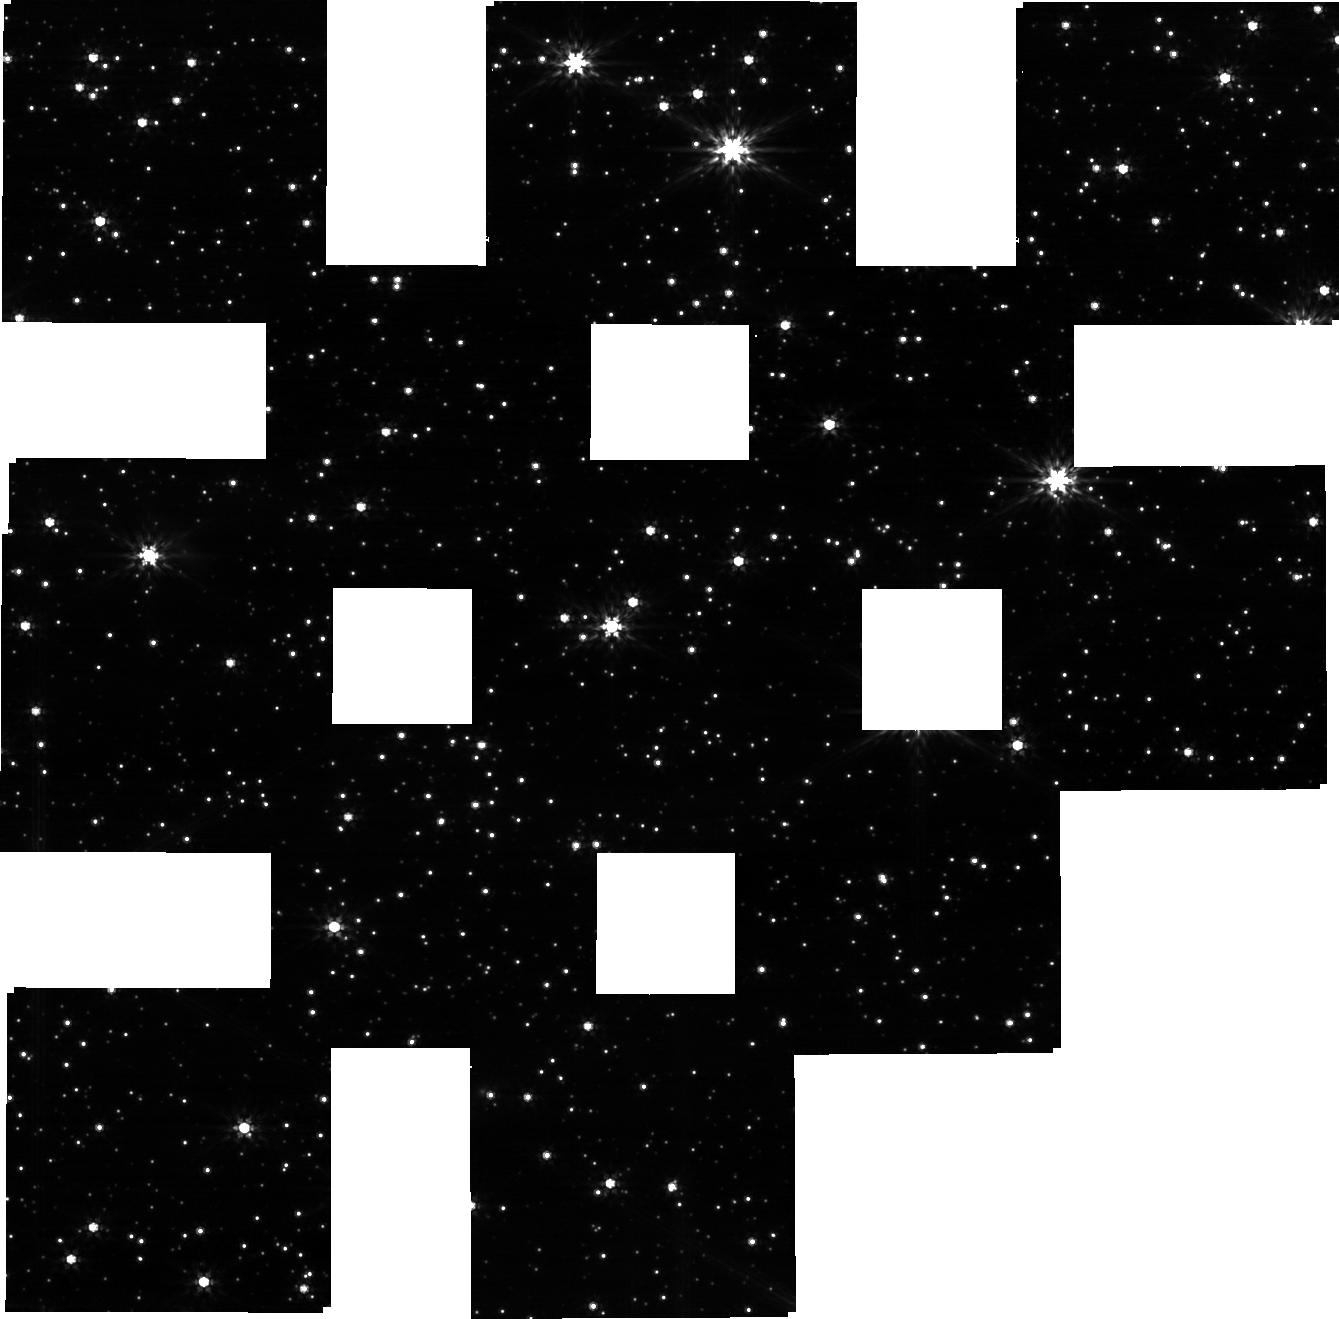
Target: GP2-JMAG14-STAR-OFFSET
Instrument: NIRCAM
Filter: F200W
Exposure: 14 min
Observation ID: jw01068-o002_t005_nircam_clear-f200w-sub320

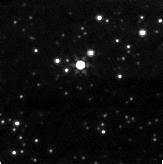
Target: GP2-JMAG14-STAR-OFFSET
Instrument: NIRCAM
Filter: F356W
Exposure: 1 min
Observation ID: jw01068-o001_t005_nircam_clear-f356w-sub160

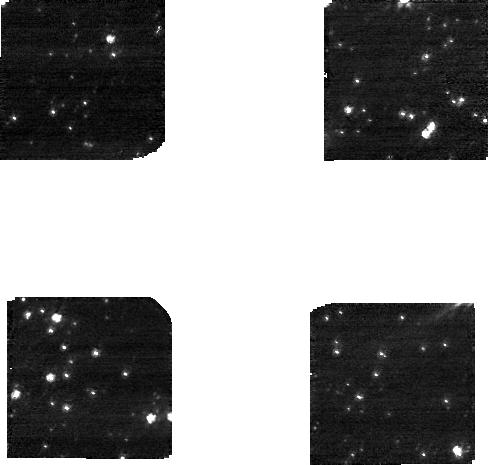
Target: GP2-JMAG14-STAR-OFFSET
Instrument: NIRCAM
Filter: F200W
Exposure: 1 min
Observation ID: jw01068-o001_t005_nircam_clear-f200w-sub160

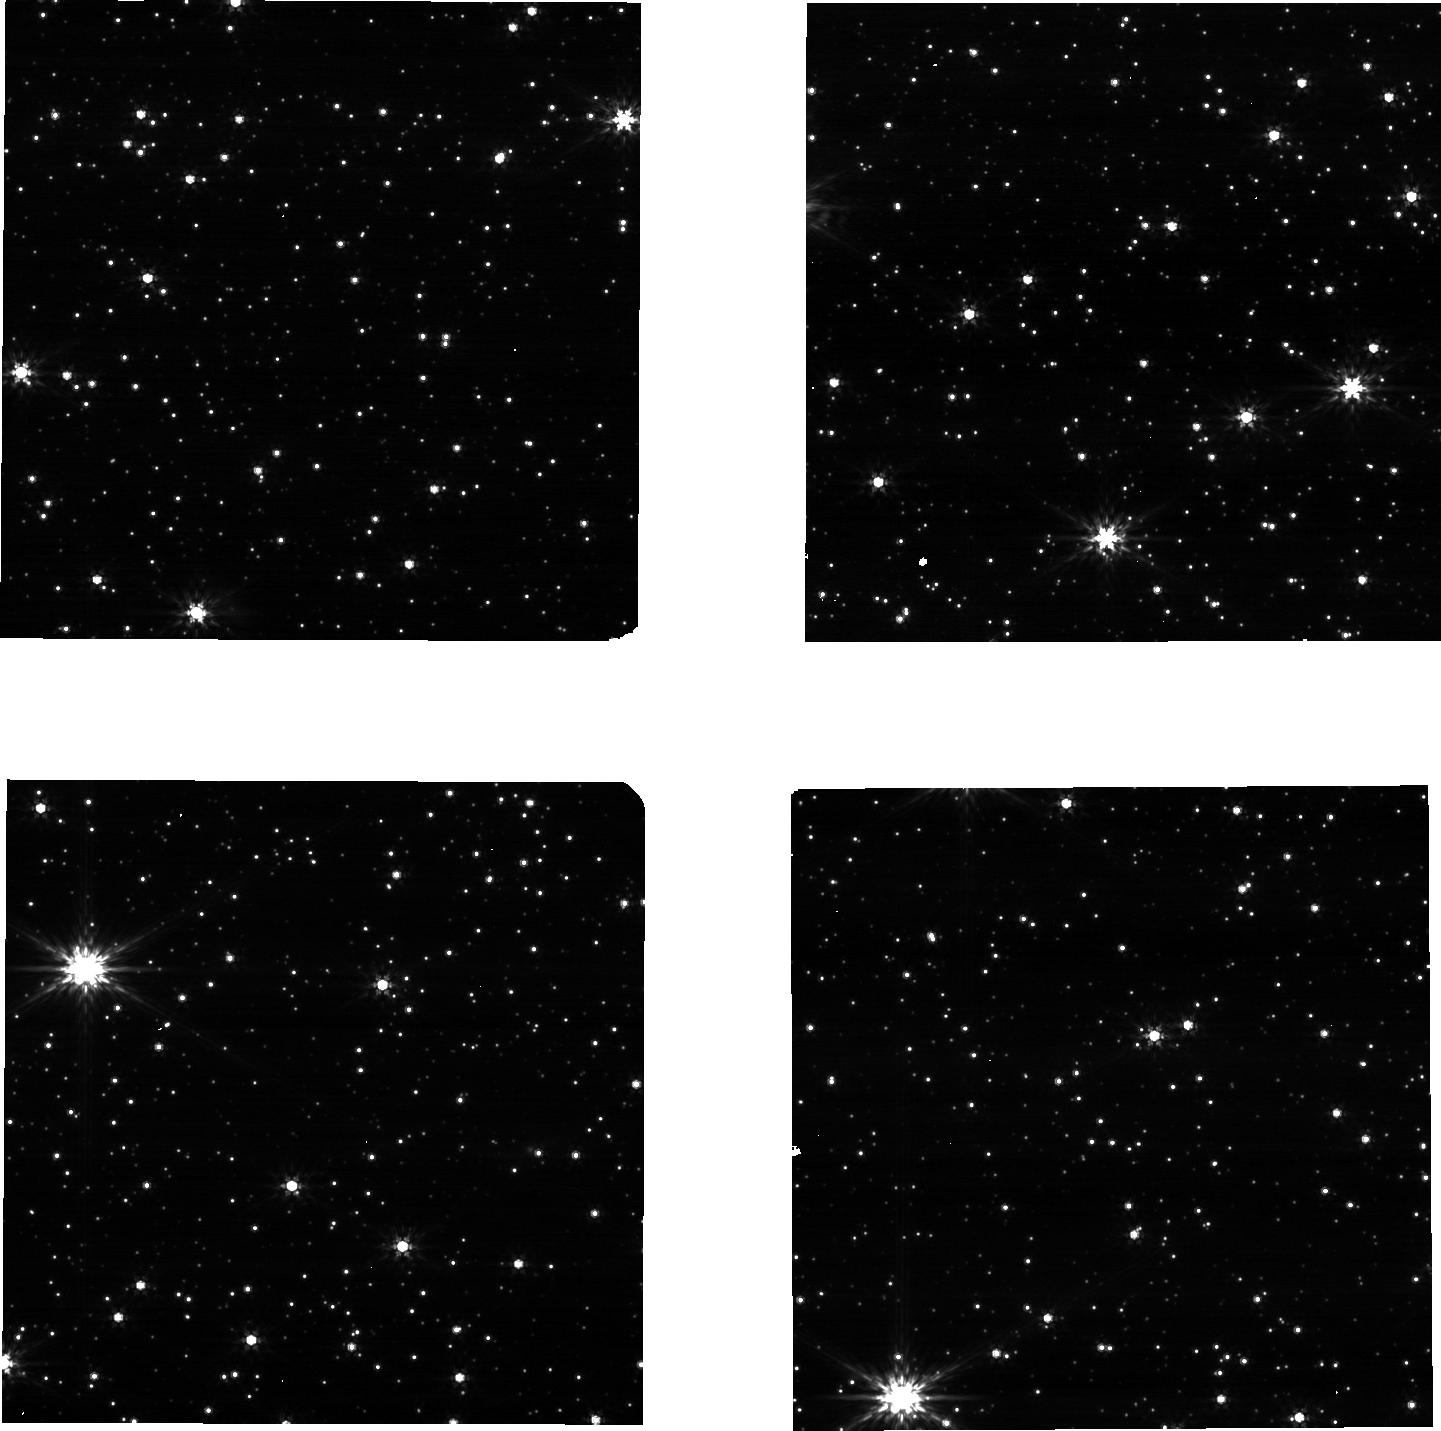
Target: GP2-JMAG14-STAR-OFFSET
Instrument: NIRCAM
Filter: F200W
Exposure: 1 min
Observation ID: jw01068-o003_t005_nircam_clear-f200w-sub640

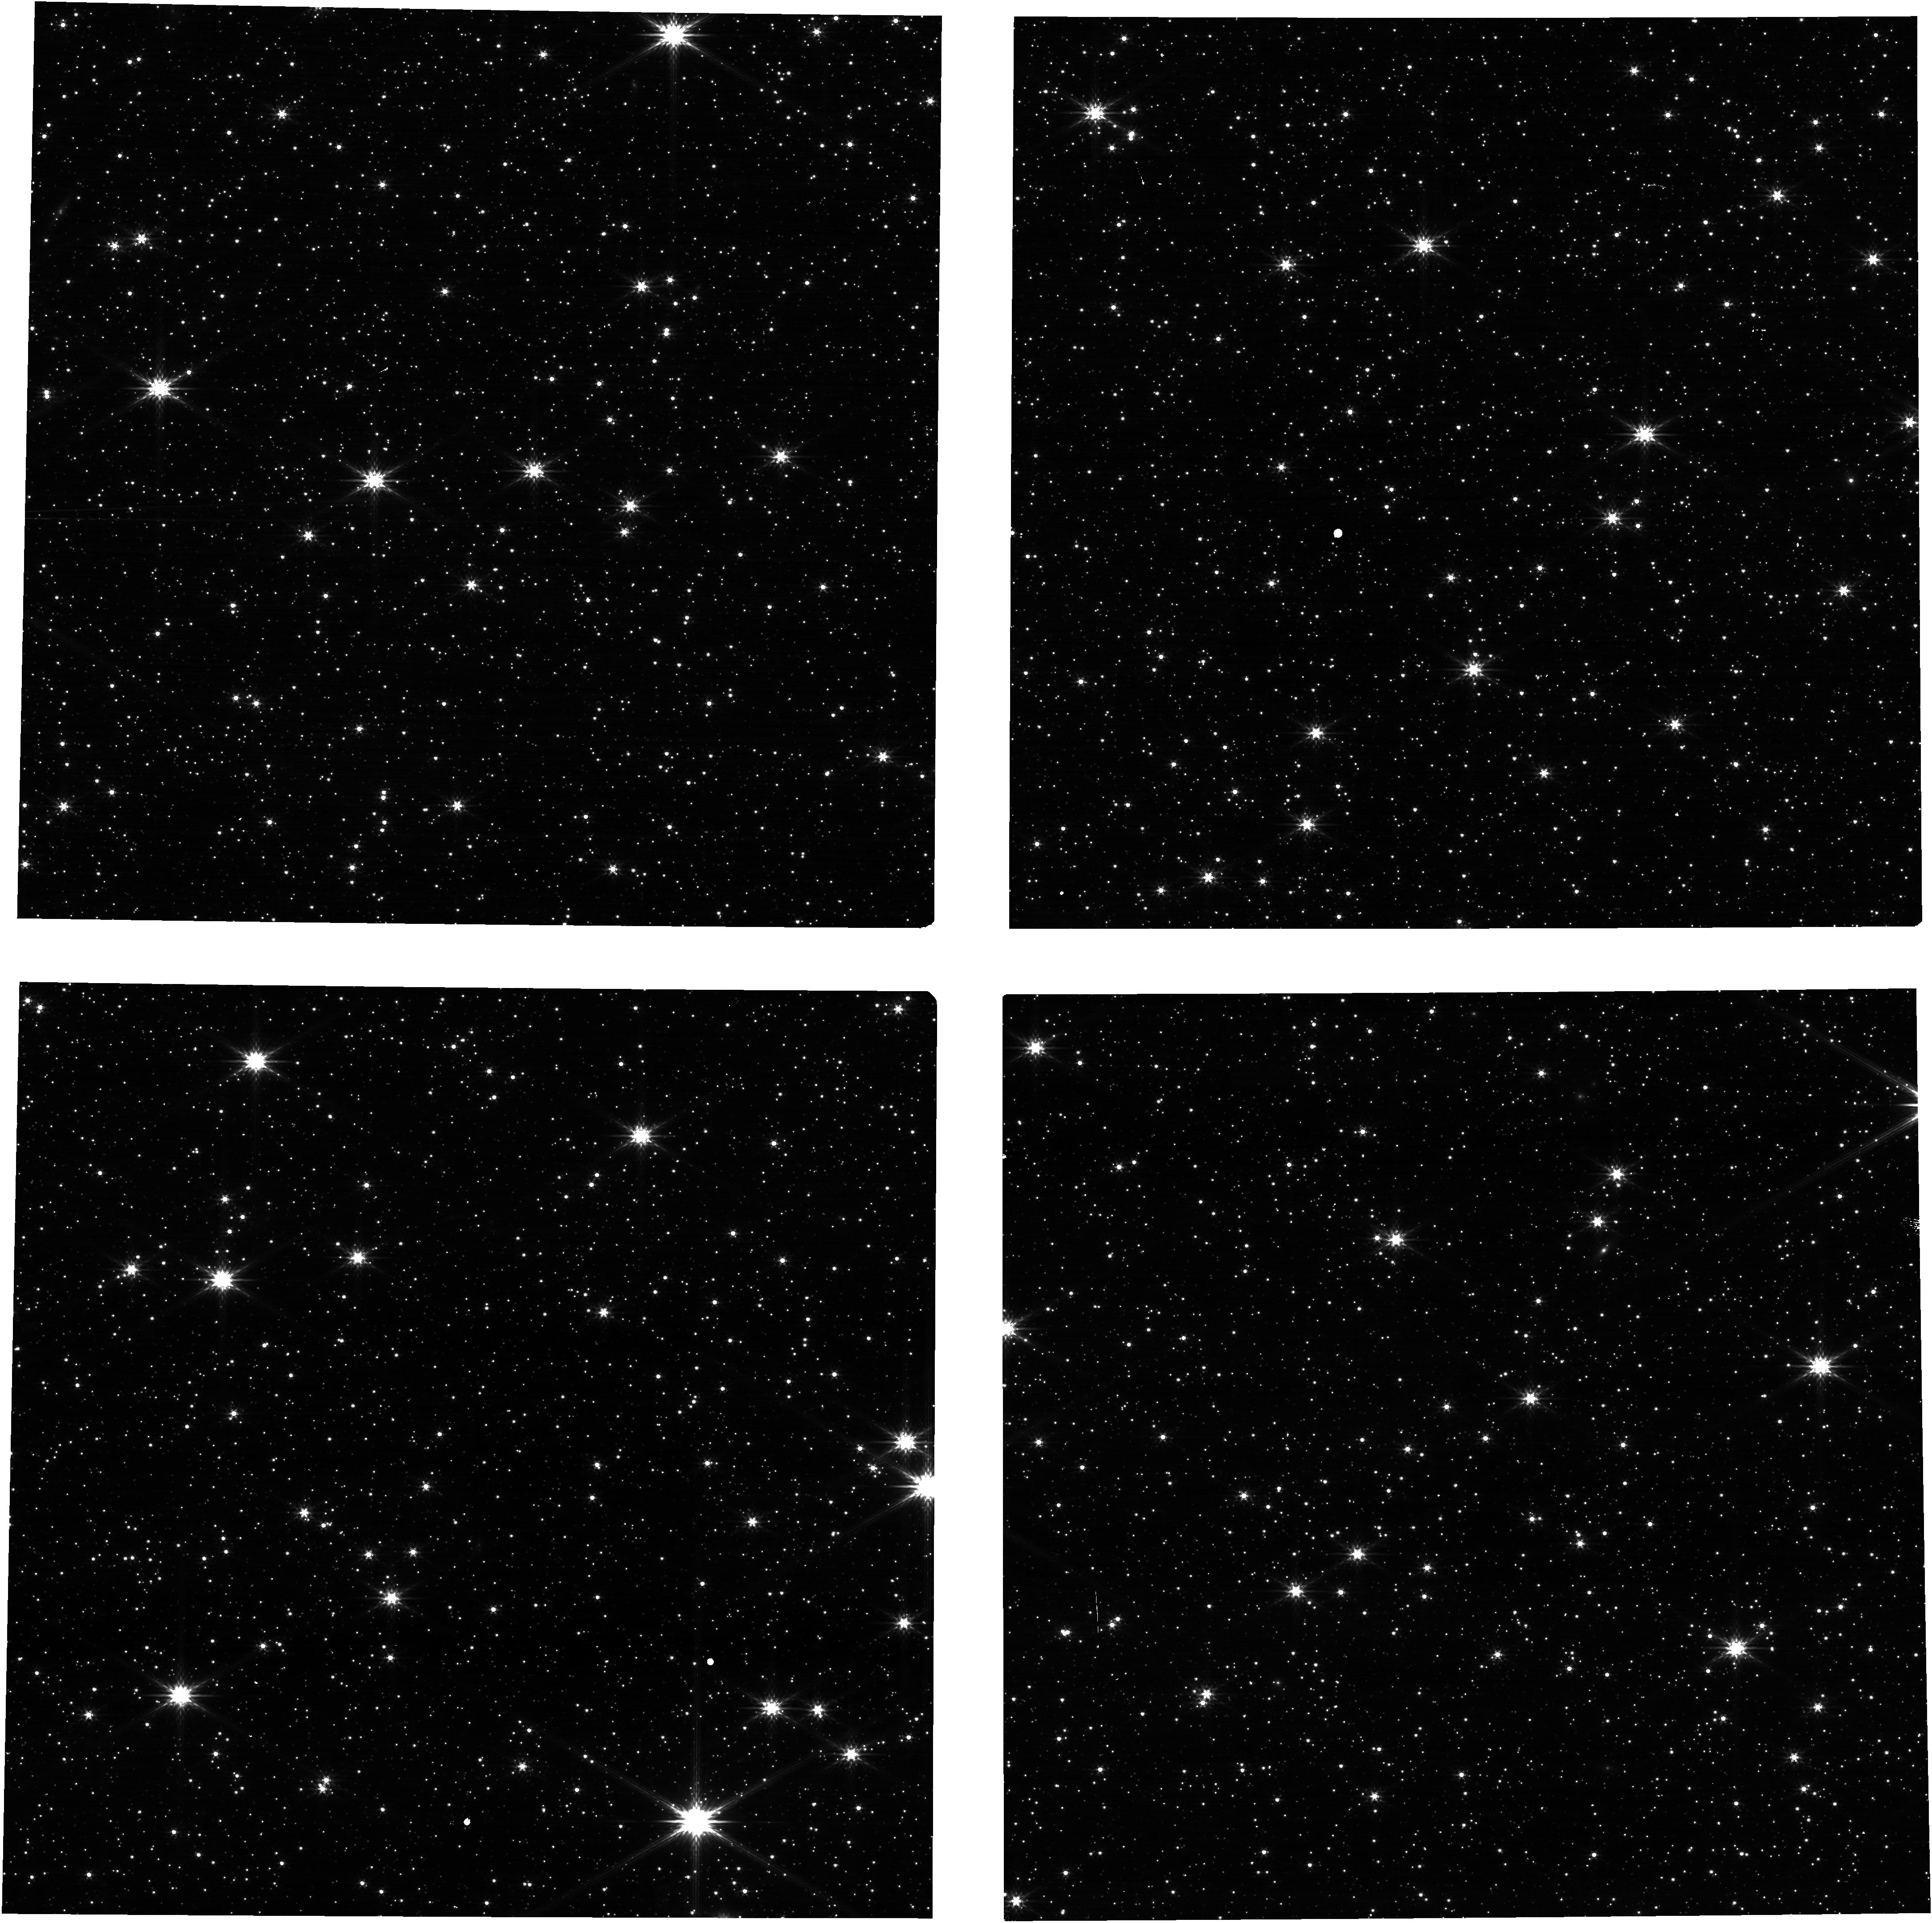
Target: GP2-JMAG14-STAR-OFFSET
Instrument: NIRCAM
Filter: F200W
Exposure: 1 min
Observation ID: jw01068-o004_t005_nircam_clear-f200w

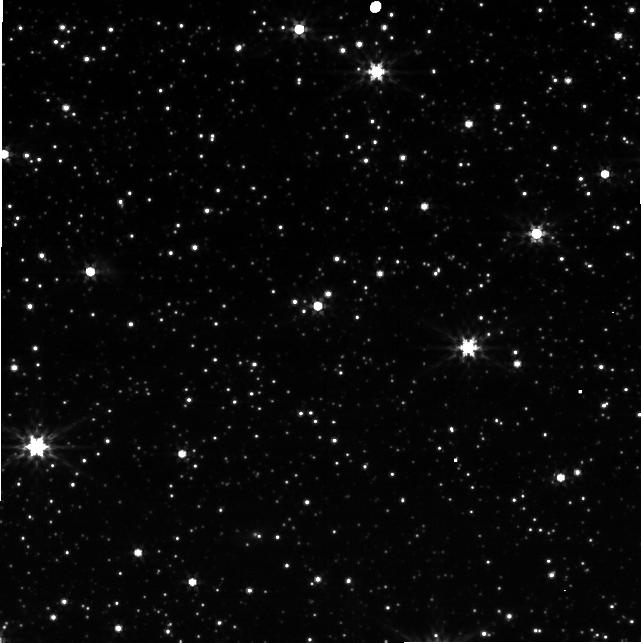
Target: GP2-JMAG14-STAR-OFFSET
Instrument: NIRCAM
Filter: F356W
Exposure: 1 min
Observation ID: jw01068-o003_t005_nircam_clear-f356w-sub640

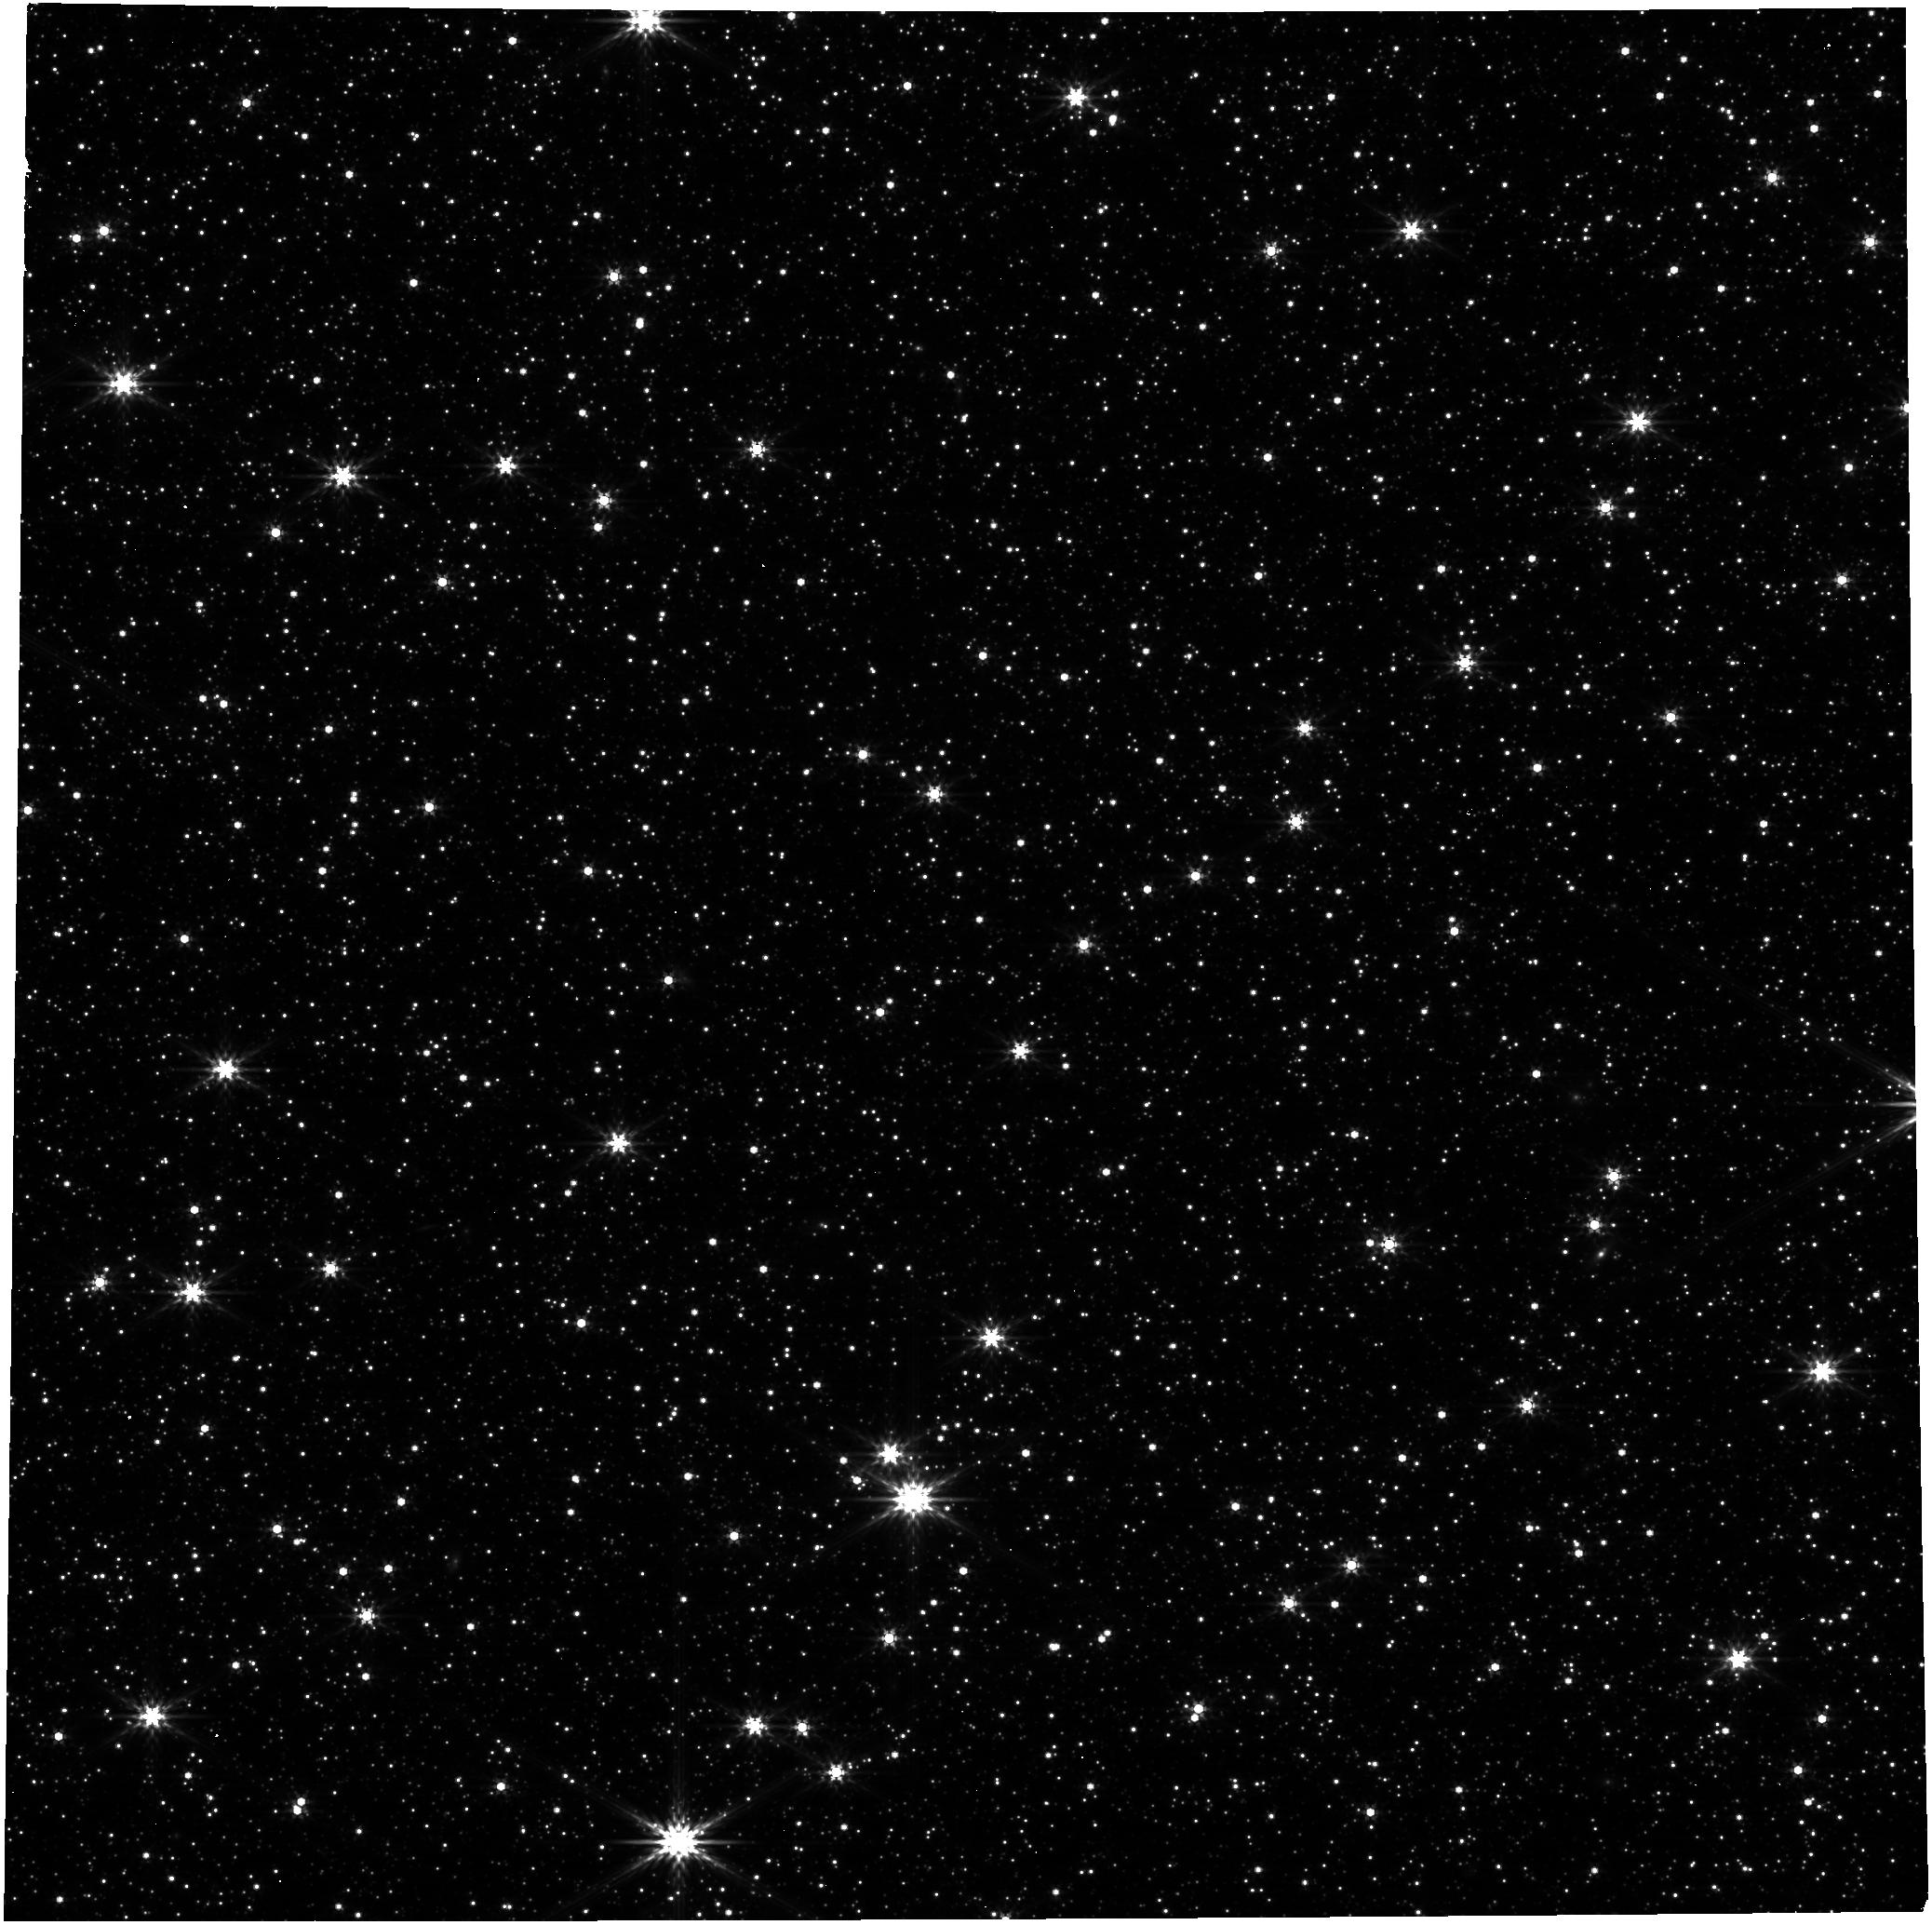
Target: GP2-JMAG14-STAR-OFFSET
Instrument: NIRCAM
Filter: F356W
Exposure: 1 min
Observation ID: jw01068-o004_t005_nircam_clear-f356w

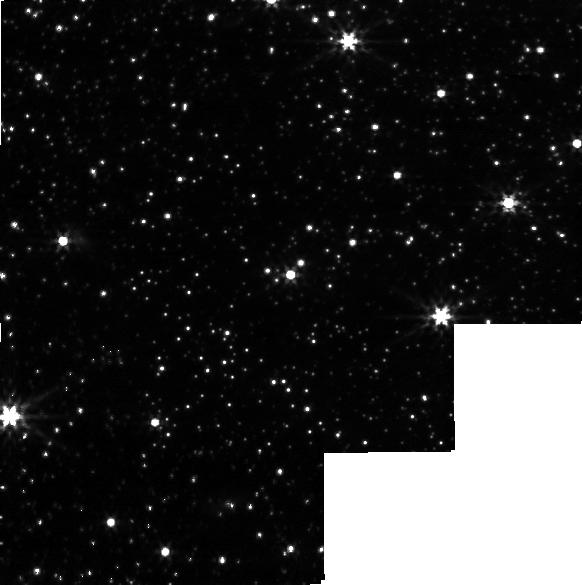
Target: GP2-JMAG14-STAR-OFFSET
Instrument: NIRCAM
Filter: F356W
Exposure: 14 min
Observation ID: jw01068-o002_t005_nircam_clear-f356w-sub320

NIRCam Subarray-Mode Commissioning, CAR NIRCam-019 (PI: Hilbert, Bryan)

The purpose of this activity is to demonstrate that NIRCam can be operated using subarrays. This includes configuring and collecting data from subarrays on multiple detectors simultaneously, and correctly pointing the observatory (including dithers) such that science targets fall at the expected positions within the subarray fields of view. The activity will also provide an initial check on calibration pipeline reduction of subarray data, and on the absolute calibration in subarray mode vs. full-array mode. Data will be collected using subarrays available through the Imaging template, using the RAPID readout pattern (expected to be the dominant exposure pattern for subarray observations). The activity will also exercise the Time Series and Grism Time Series templates, including target acquisition. The target for the extended-source subarray tests is the center of the LMC astrometric field, and will include many stars of various magnitudes. The target for the point-source subarray and stripe subarray tests is a J=14 star that is 14" NNE of the LMC position, and so will be observed in the other subarray tests in this proposal as well. Target acquisition will be used to place that source accurately within the subarray, which is particularly critical for the 64^2 subarray.